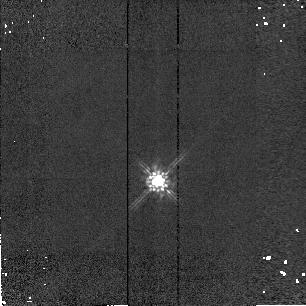
Target: P13349+2438-PSF. Instrument: NICMOS/NIC2. Filter: F160W. Exposure: 1 min. Observation ID: n4dca5010

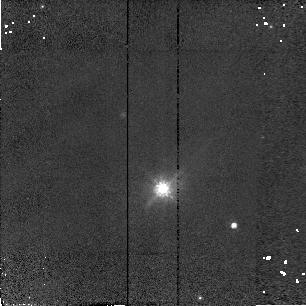
Target: P20460+1925. Instrument: NICMOS/NIC2. Filter: F110W. Exposure: 6 min. Observation ID: n4dc07040

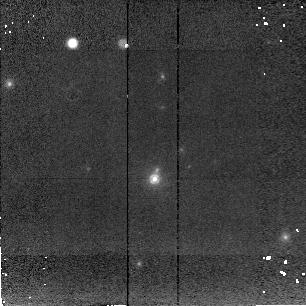
Target: P09104+4109. Instrument: NICMOS/NIC2. Filter: F207M. Exposure: 11 min. Observation ID: n4dc04010

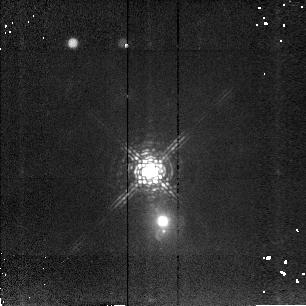
Target: MRK463. Instrument: NICMOS/NIC2. Filter: F207M. Exposure: 8 min. Observation ID: n4dc09010

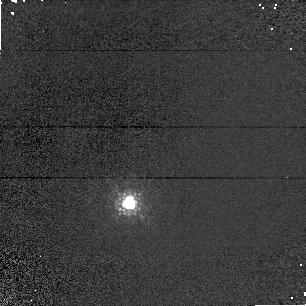
Target: MRK231. Instrument: NICMOS/NIC1. Filter: F110M. Exposure: 1 min. Observation ID: n4dc52030

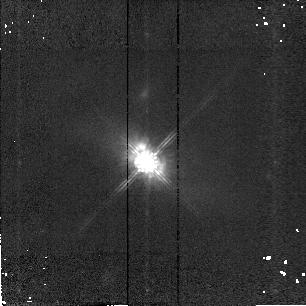
Target: P13349+2438. Instrument: NICMOS/NIC2. Filter: F160W. Exposure: 5 min. Observation ID: n4dc05030

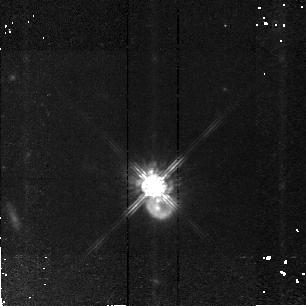
Target: PG1700+518. Instrument: NICMOS/NIC2. Filter: F160W. Exposure: 34 min. Observation ID: n4dc01010

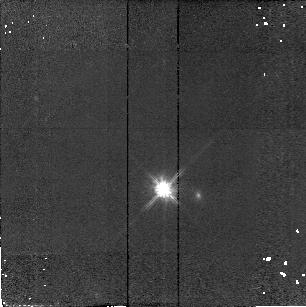
Target: P14026+4341. Instrument: NICMOS/NIC2. Filter: F110W. Exposure: 11 min. Observation ID: n4dc06070

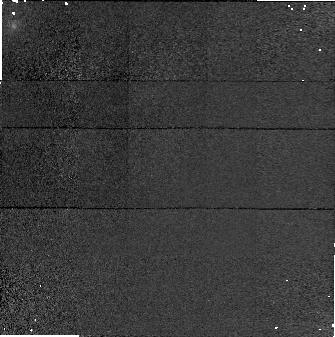
Target: P23060+0505. Instrument: NICMOS/NIC1. Filter: F160W. Exposure: 7 min. Observation ID: n4dc08050

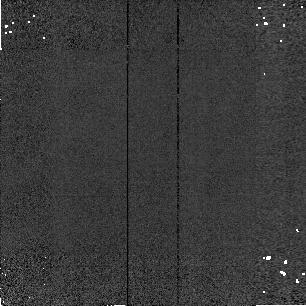
Target: MRK231-PSF. Instrument: NICMOS/NIC2. Filter: F160W. Exposure: 1 min. Observation ID: n4dca2020

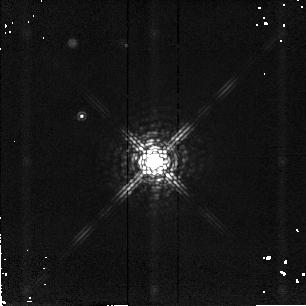
Target: F15307+3253-PSF. Instrument: NICMOS/NIC2. Filter: F207M. Exposure: 3 min. Observation ID: n4dc030b0

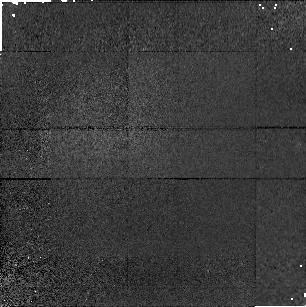
Target: F15307+3253. Instrument: NICMOS/NIC1. Filter: F110M. Exposure: 17 min. Observation ID: n4dc03010

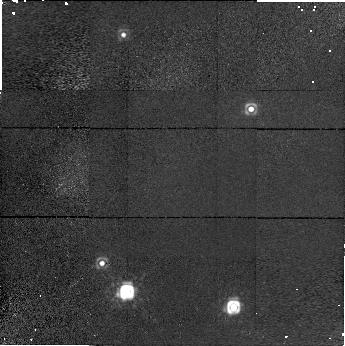
Target: P20460+1925. Instrument: NICMOS/NIC1. Filter: F160W. Exposure: 13 min. Observation ID: n4dc07020

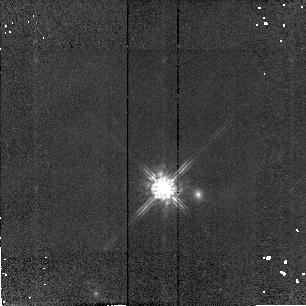
Target: P14026+4341. Instrument: NICMOS/NIC2. Filter: F160W. Exposure: 14 min. Observation ID: n4dc06040

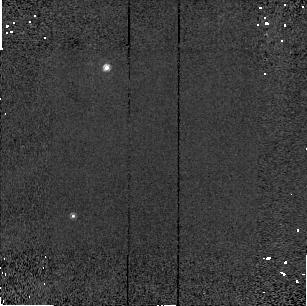
Target: MRK231. Instrument: NICMOS/NIC2. Filter: F160W. Exposure: 1 min. Observation ID: n4dc02020

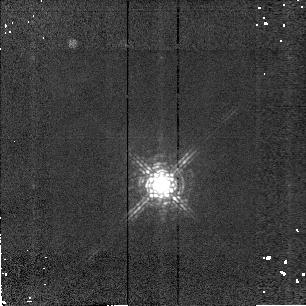
Target: MRK231. Instrument: NICMOS/NIC2. Filter: F207M. Exposure: 1 min. Observation ID: n4dc52010

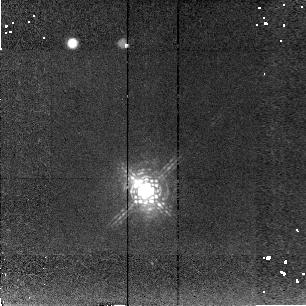
Target: P23060+0505. Instrument: NICMOS/NIC2. Filter: F207M. Exposure: 13 min. Observation ID: n4dc08010

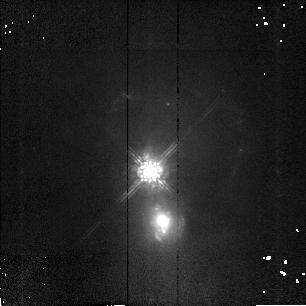
Target: MRK463. Instrument: NICMOS/NIC2. Filter: F160W. Exposure: 8 min. Observation ID: n4dc09040

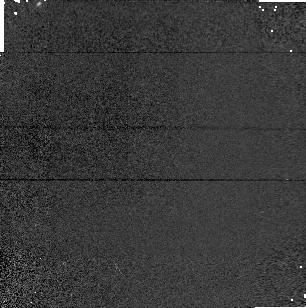
Target: MRK231. Instrument: NICMOS/NIC1. Filter: F110M. Exposure: 1 min. Observation ID: n4dc02030

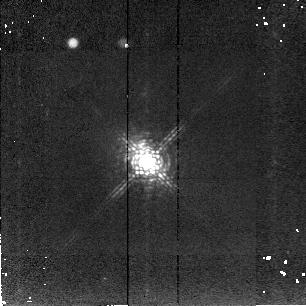
Target: P13349+2438. Instrument: NICMOS/NIC2. Filter: F207M. Exposure: 8 min. Observation ID: n4dc05010

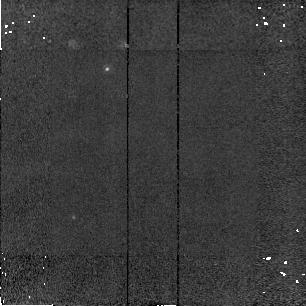
Target: MRK231. Instrument: NICMOS/NIC2. Filter: F207M. Exposure: 1 min. Observation ID: n4dc02010

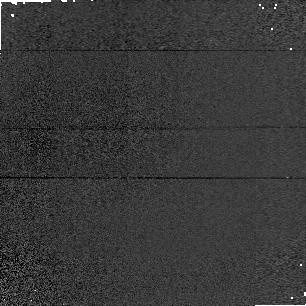
Target: MRK231-PSF. Instrument: NICMOS/NIC1. Filter: F110M. Exposure: 1 min. Observation ID: n4dca2010

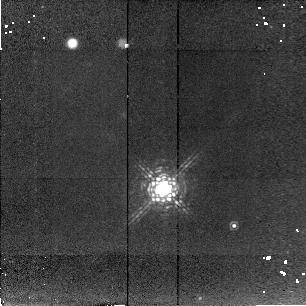
Target: P20460+1925. Instrument: NICMOS/NIC2. Filter: F207M. Exposure: 13 min. Observation ID: n4dc07010

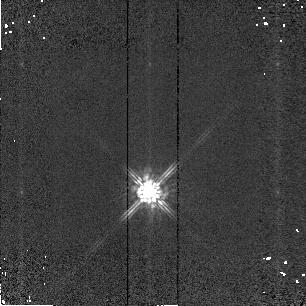
Target: MRK231-PSF. Instrument: NICMOS/NIC2. Filter: F160W. Exposure: 1 min. Observation ID: n4dcb2020

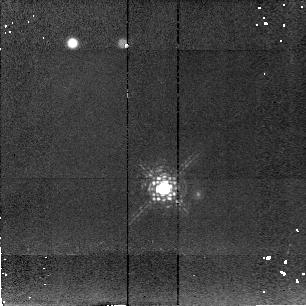
Target: P14026+4341. Instrument: NICMOS/NIC2. Filter: F207M. Exposure: 13 min. Observation ID: n4dc06010

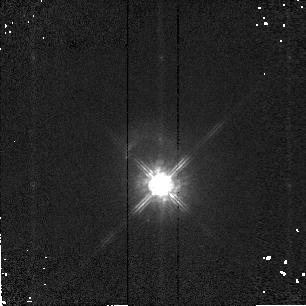
Target: MRK231. Instrument: NICMOS/NIC2. Filter: F160W. Exposure: 1 min. Observation ID: n4dc52020

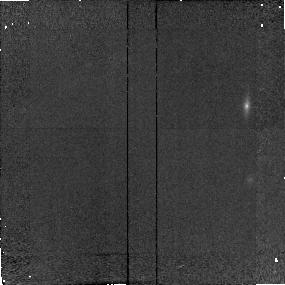
Target: P09104+4109. Instrument: NICMOS/NIC2. Filter: F160W. Exposure: 9 min. Observation ID: n4dc04080

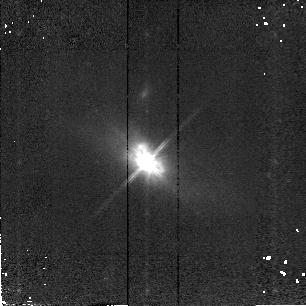
Target: P13349+2438. Instrument: NICMOS/NIC2. Filter: F110W. Exposure: 9 min. Observation ID: n4dc05020

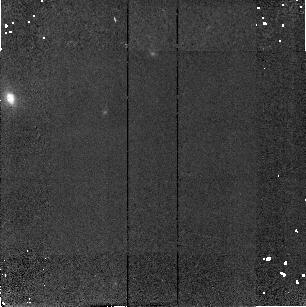
Target: F15307+3253. Instrument: NICMOS/NIC2. Filter: F160W. Exposure: 23 min. Observation ID: n4dc03070

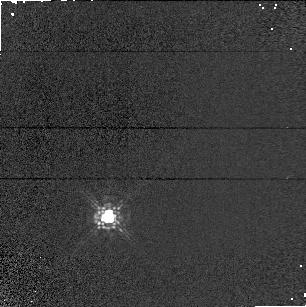
Target: MRK231-PSF. Instrument: NICMOS/NIC1. Filter: F110M. Exposure: 1 min. Observation ID: n4dcb2010

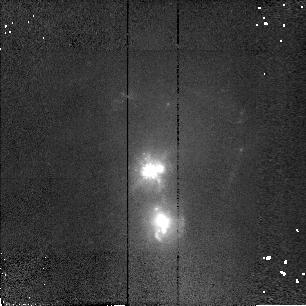
Target: MRK463. Instrument: NICMOS/NIC2. Filter: F110W. Exposure: 6 min. Observation ID: n4dc09070

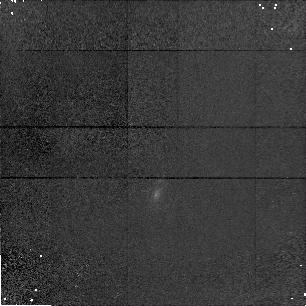
Target: P09104+4109. Instrument: NICMOS/NIC1. Filter: F110M. Exposure: 9 min. Observation ID: n4dc04070

HIGH RESOLUTION IMAGING OF WARM HYPERLUMINOUS INFRARED GALAXIES (PI: Low, Frank)

By exploiting the high sensitivity, spatial resolution and dynamic range of NICMOS to observe a well defined sample of "warm" hyperluminous infrared galaxies, we will expand our knowledge of their complicated relationship with the QSO phenomenon. The main sample was drawn from the most luminous known infrared galaxies using the "warm" selection criterion [0.25 <= Fn(25um)/Fn(60um) <= 3], and is divided into two subsamples: (1) objects completely dominated by narrow-line optical spectra; (2) objects with QSO-like optical broad lines. All objects in subsample (1) have broad-line spectra detected in optical polarized light suggesting that if viewed from a different direction, these objects would be classified as QSOs. The nuclear regions will be well penetrated in the 1-2 um bands by NICMOS reducing the confusion caused at shorter wavelengths by viewing angle. MULTIACCUM observations will be obtained with total integration yielding 4 times saturation in the central pixel. Typically 6 of the 26 samples will be unsaturated on the central image in each exposure, giving accurate measurements of the complete PSF with gradually increasing non-linearity effects. Coronographic measurements of some objects will enable longer exposures to pull out the underlying galactic structure at greater distances from the central point sources.